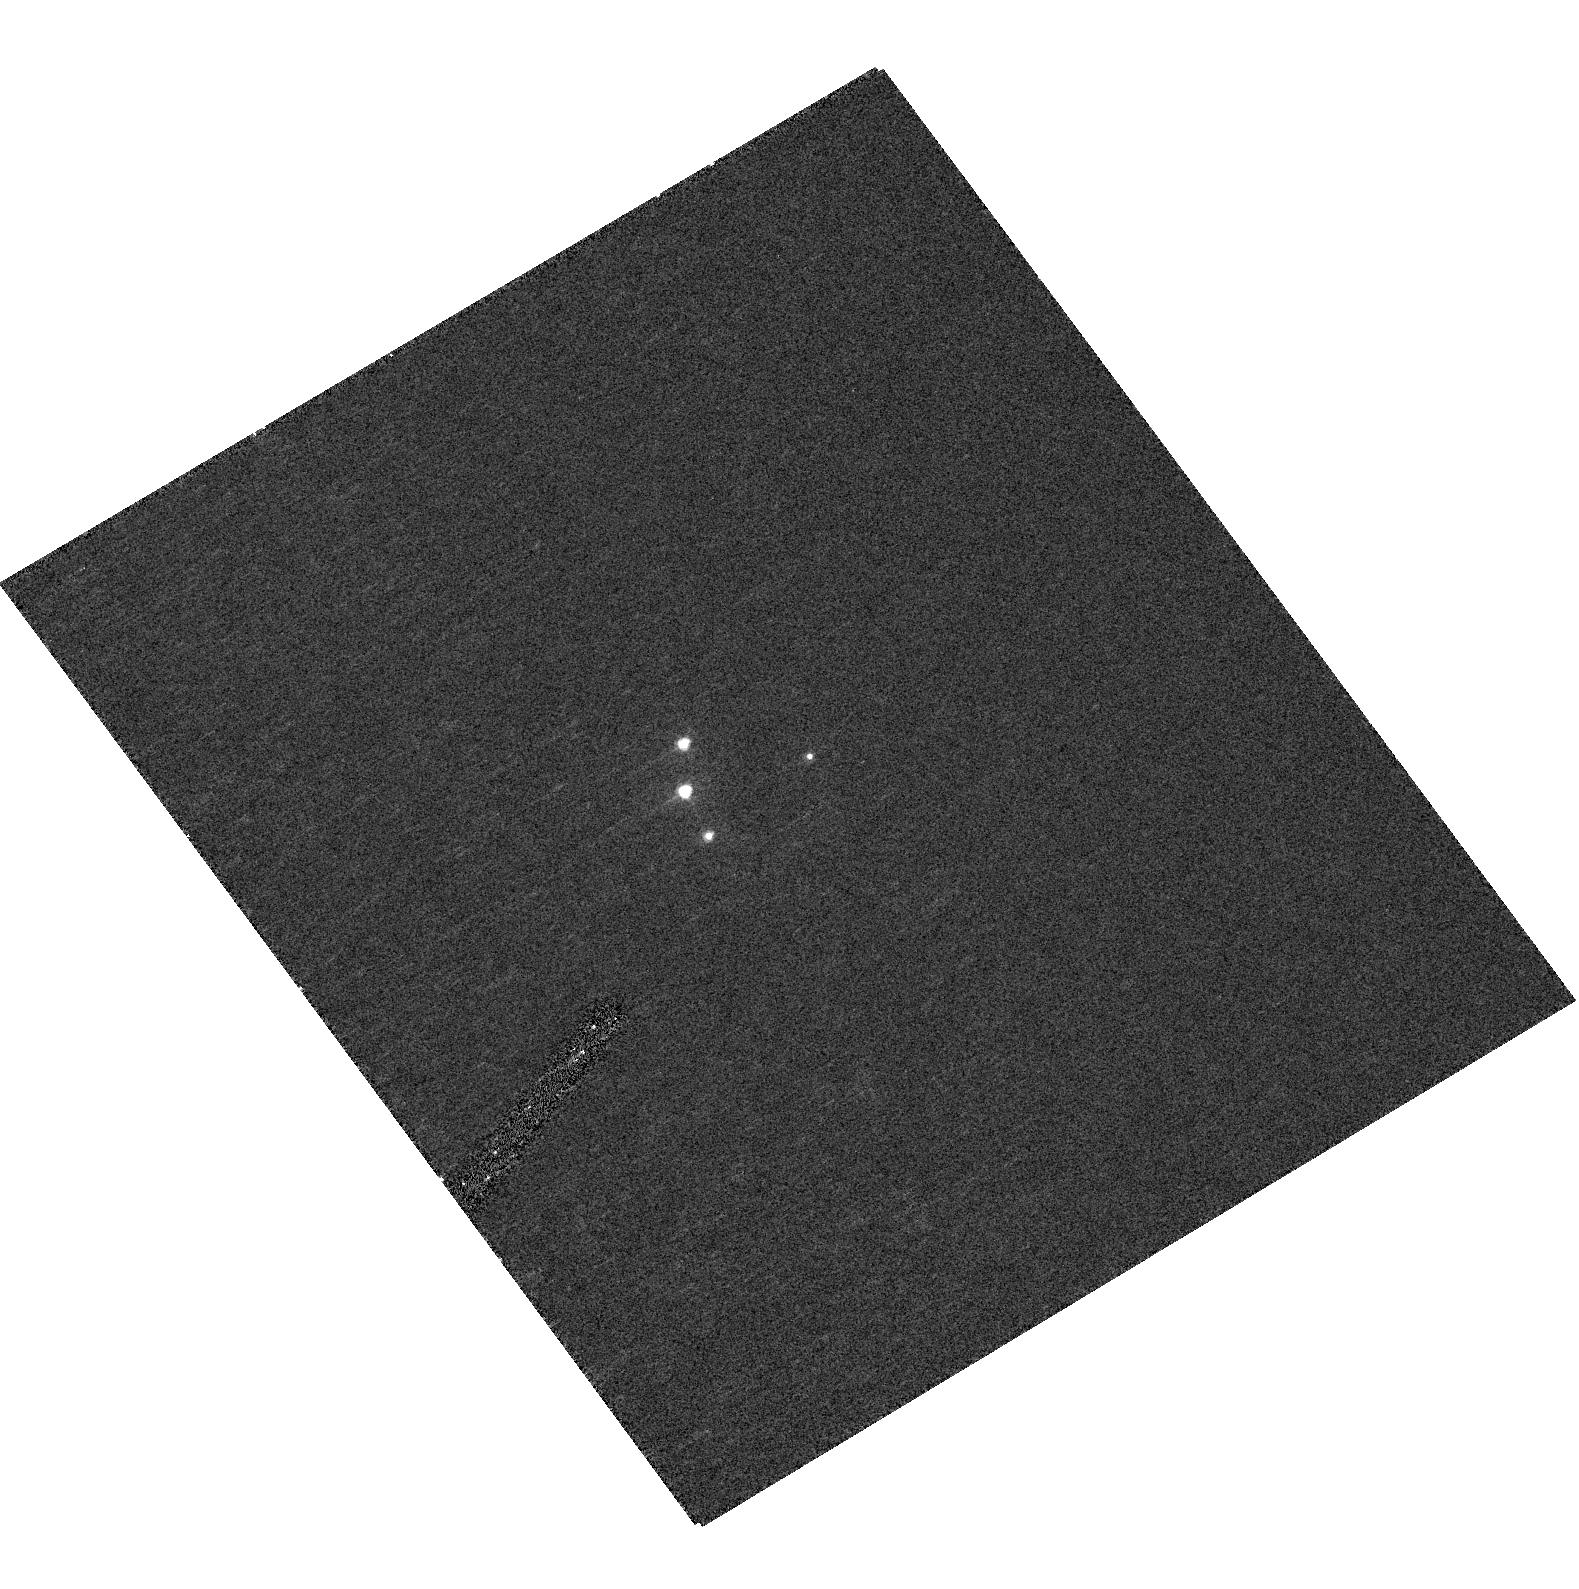
Target: RXJ1131-1231
Instrument: ACS/HRC
Filter: F330W
Exposure: 13 min
Observation ID: hst_11011_02_acs_hrc_f330w_j9tx02

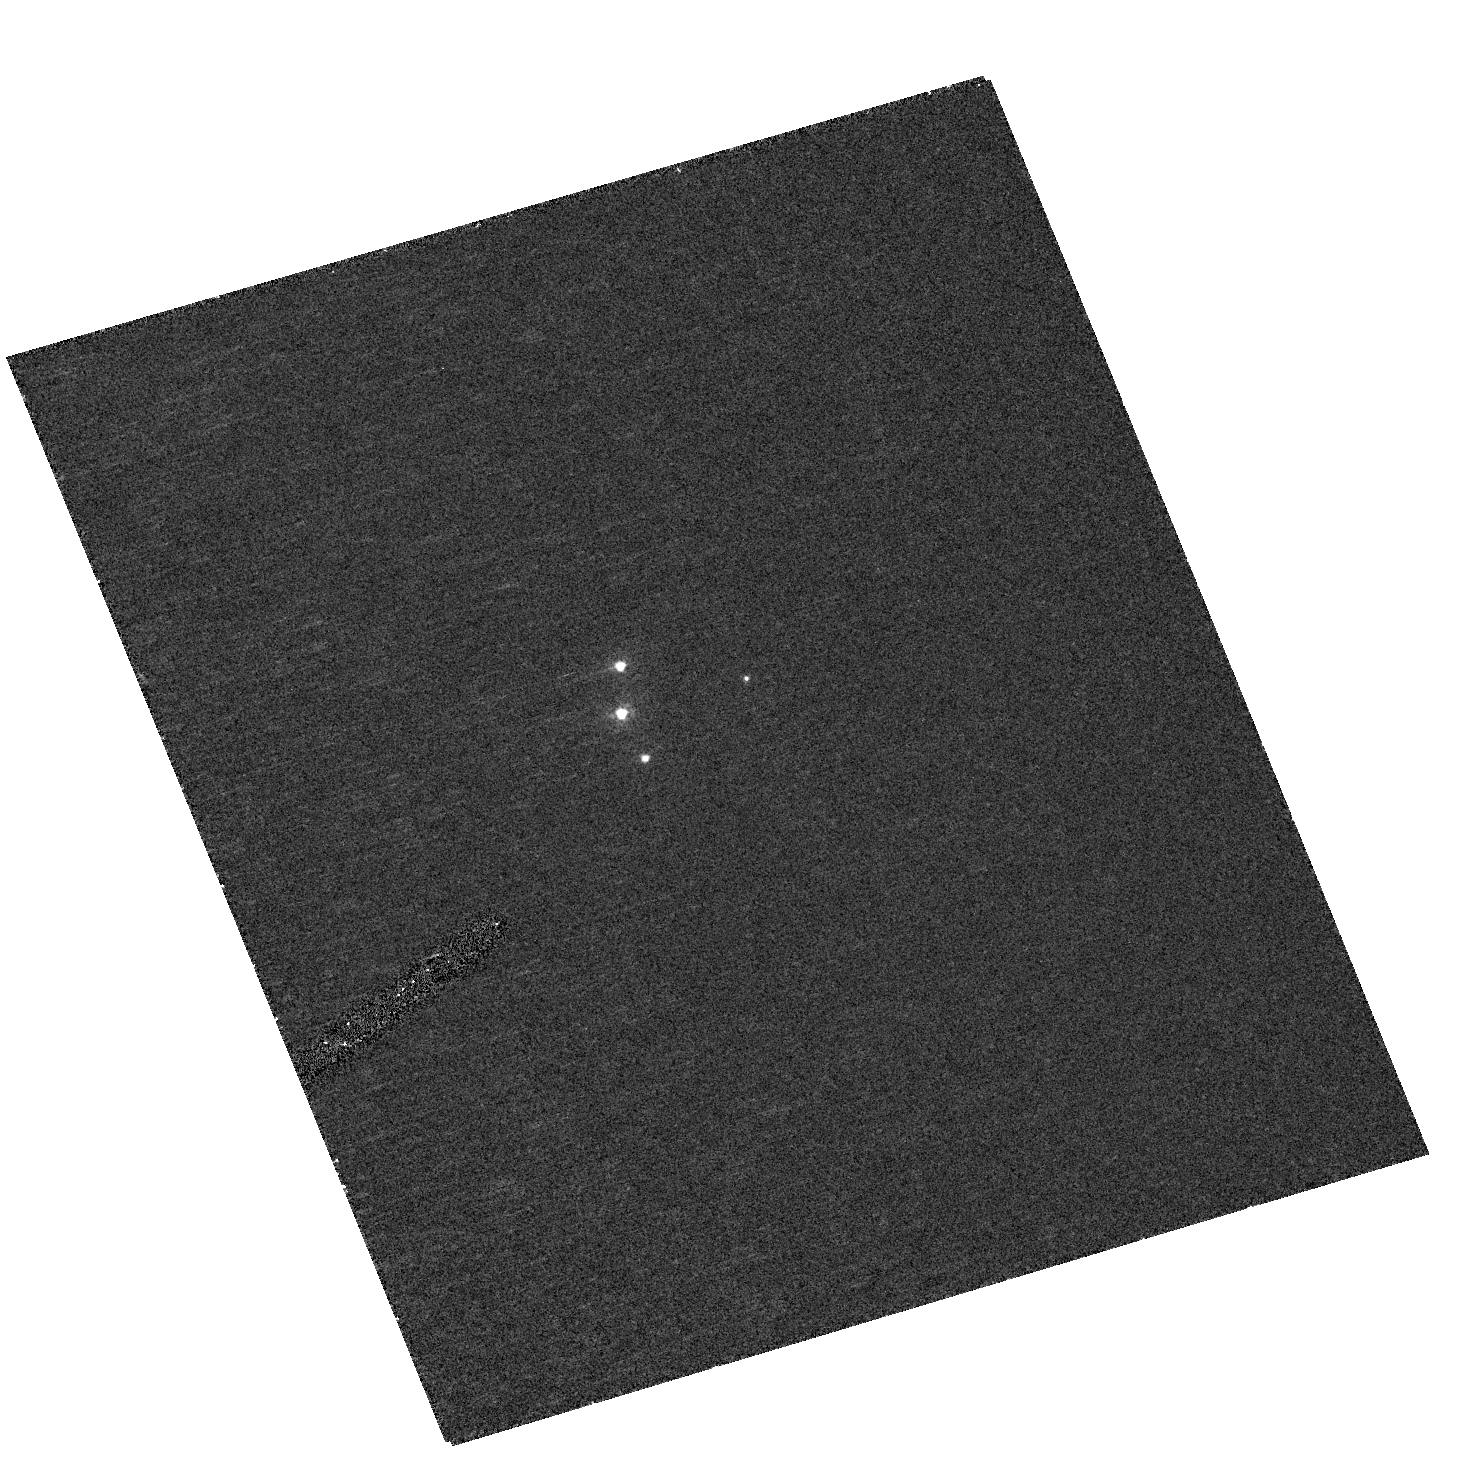
Target: RXJ1131-1231
Instrument: ACS/HRC
Filter: F220W
Exposure: 24 min
Observation ID: hst_11011_01_acs_hrc_f220w_j9tx01

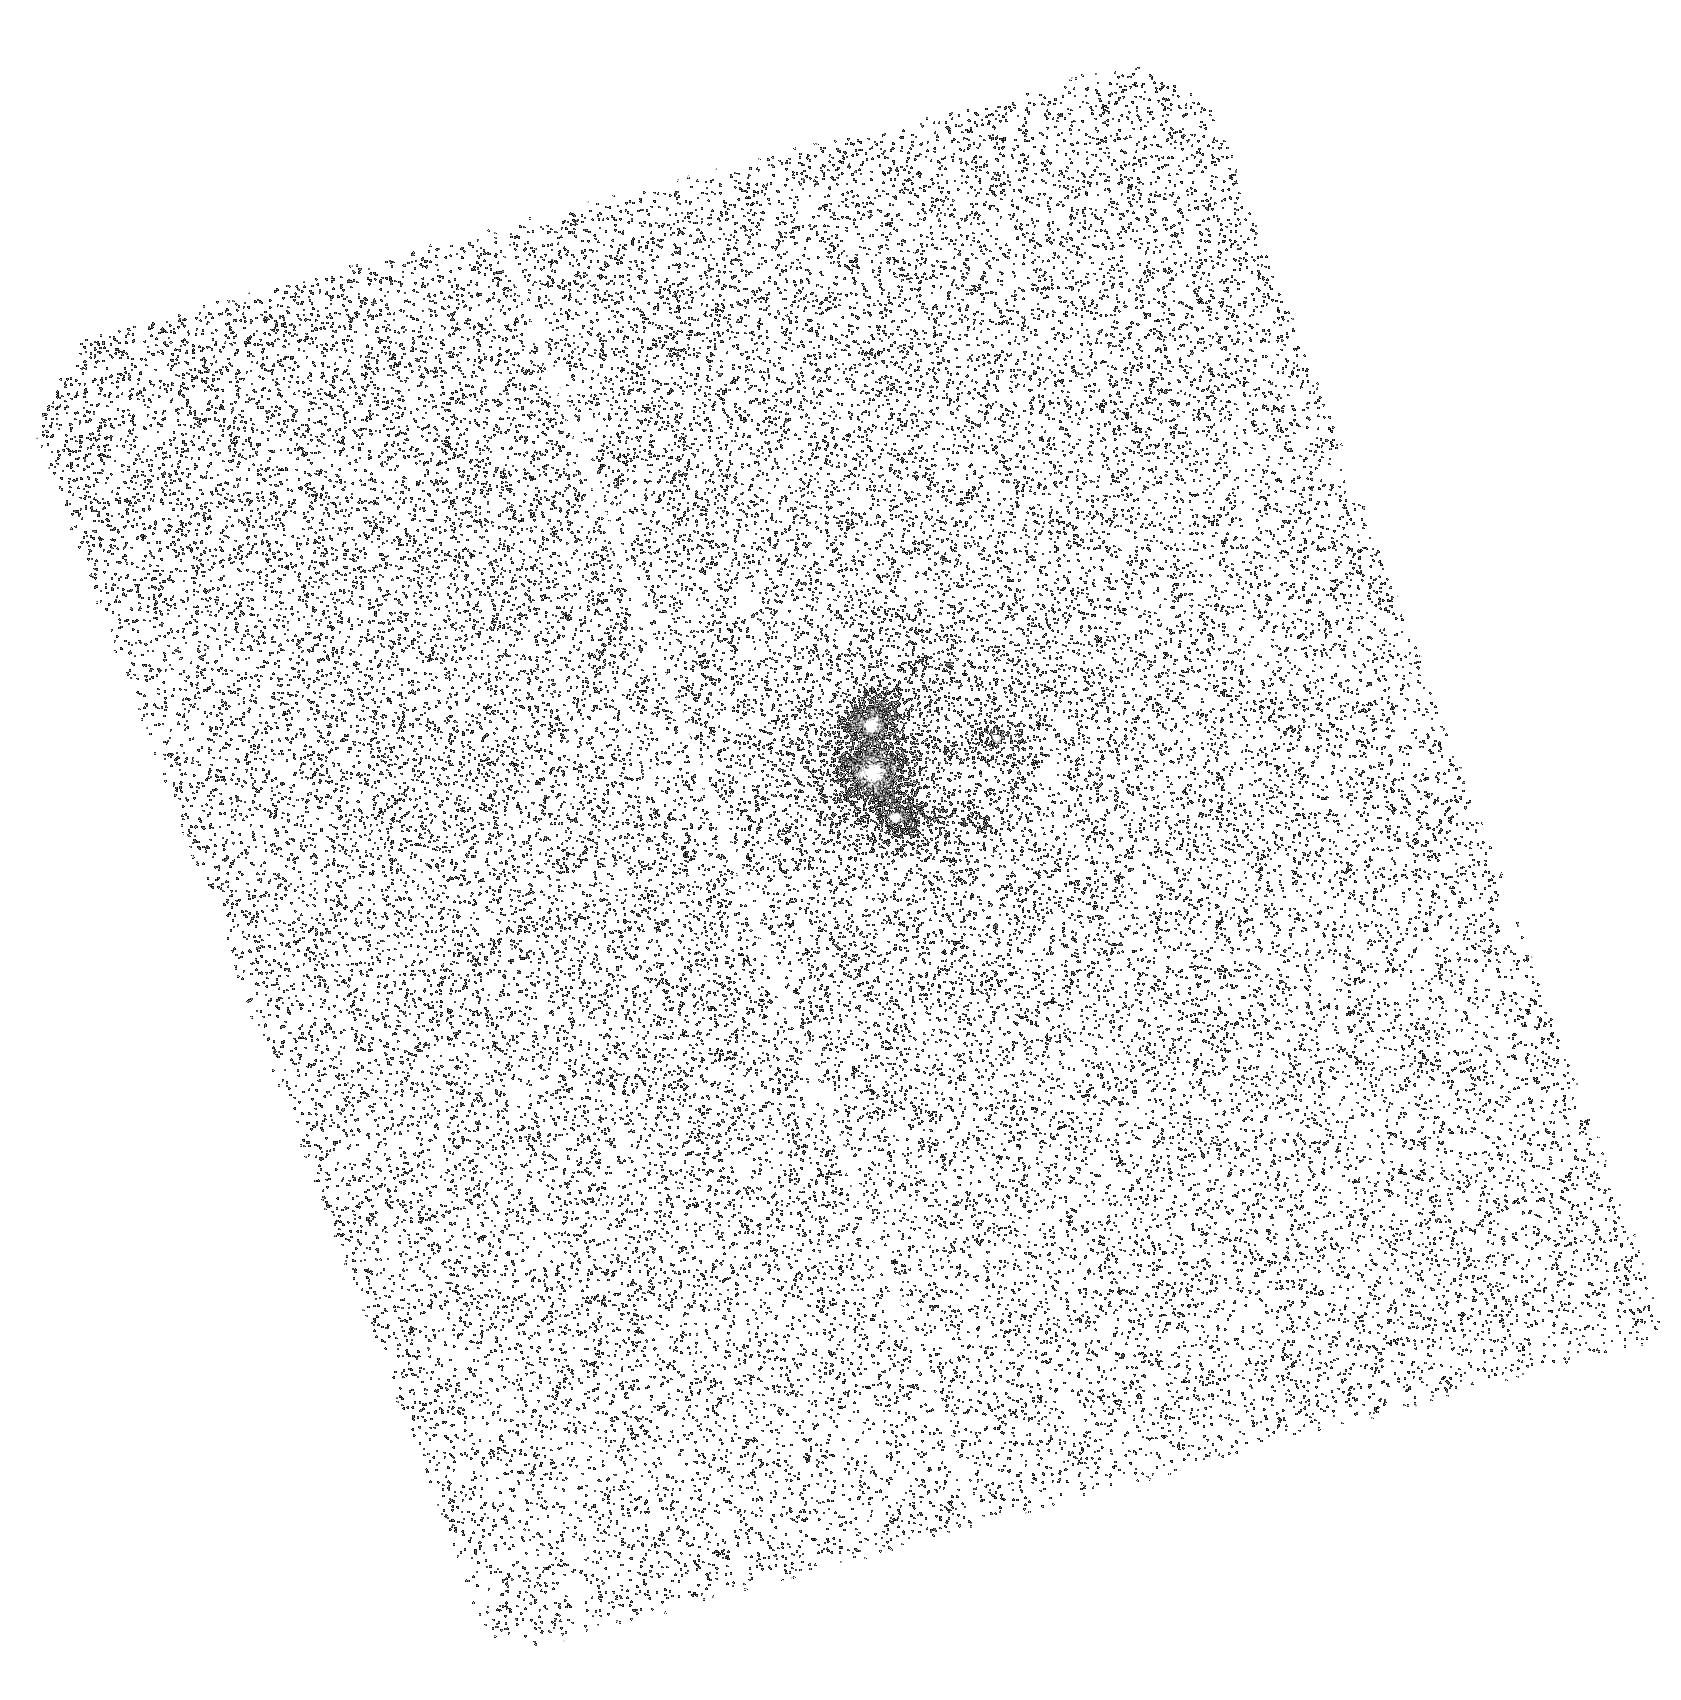
Target: RXJ1131-1231
Instrument: ACS/SBC
Filter: F165LP
Exposure: 42 min
Observation ID: hst_11011_04_acs_sbc_f165lp_j9tx04

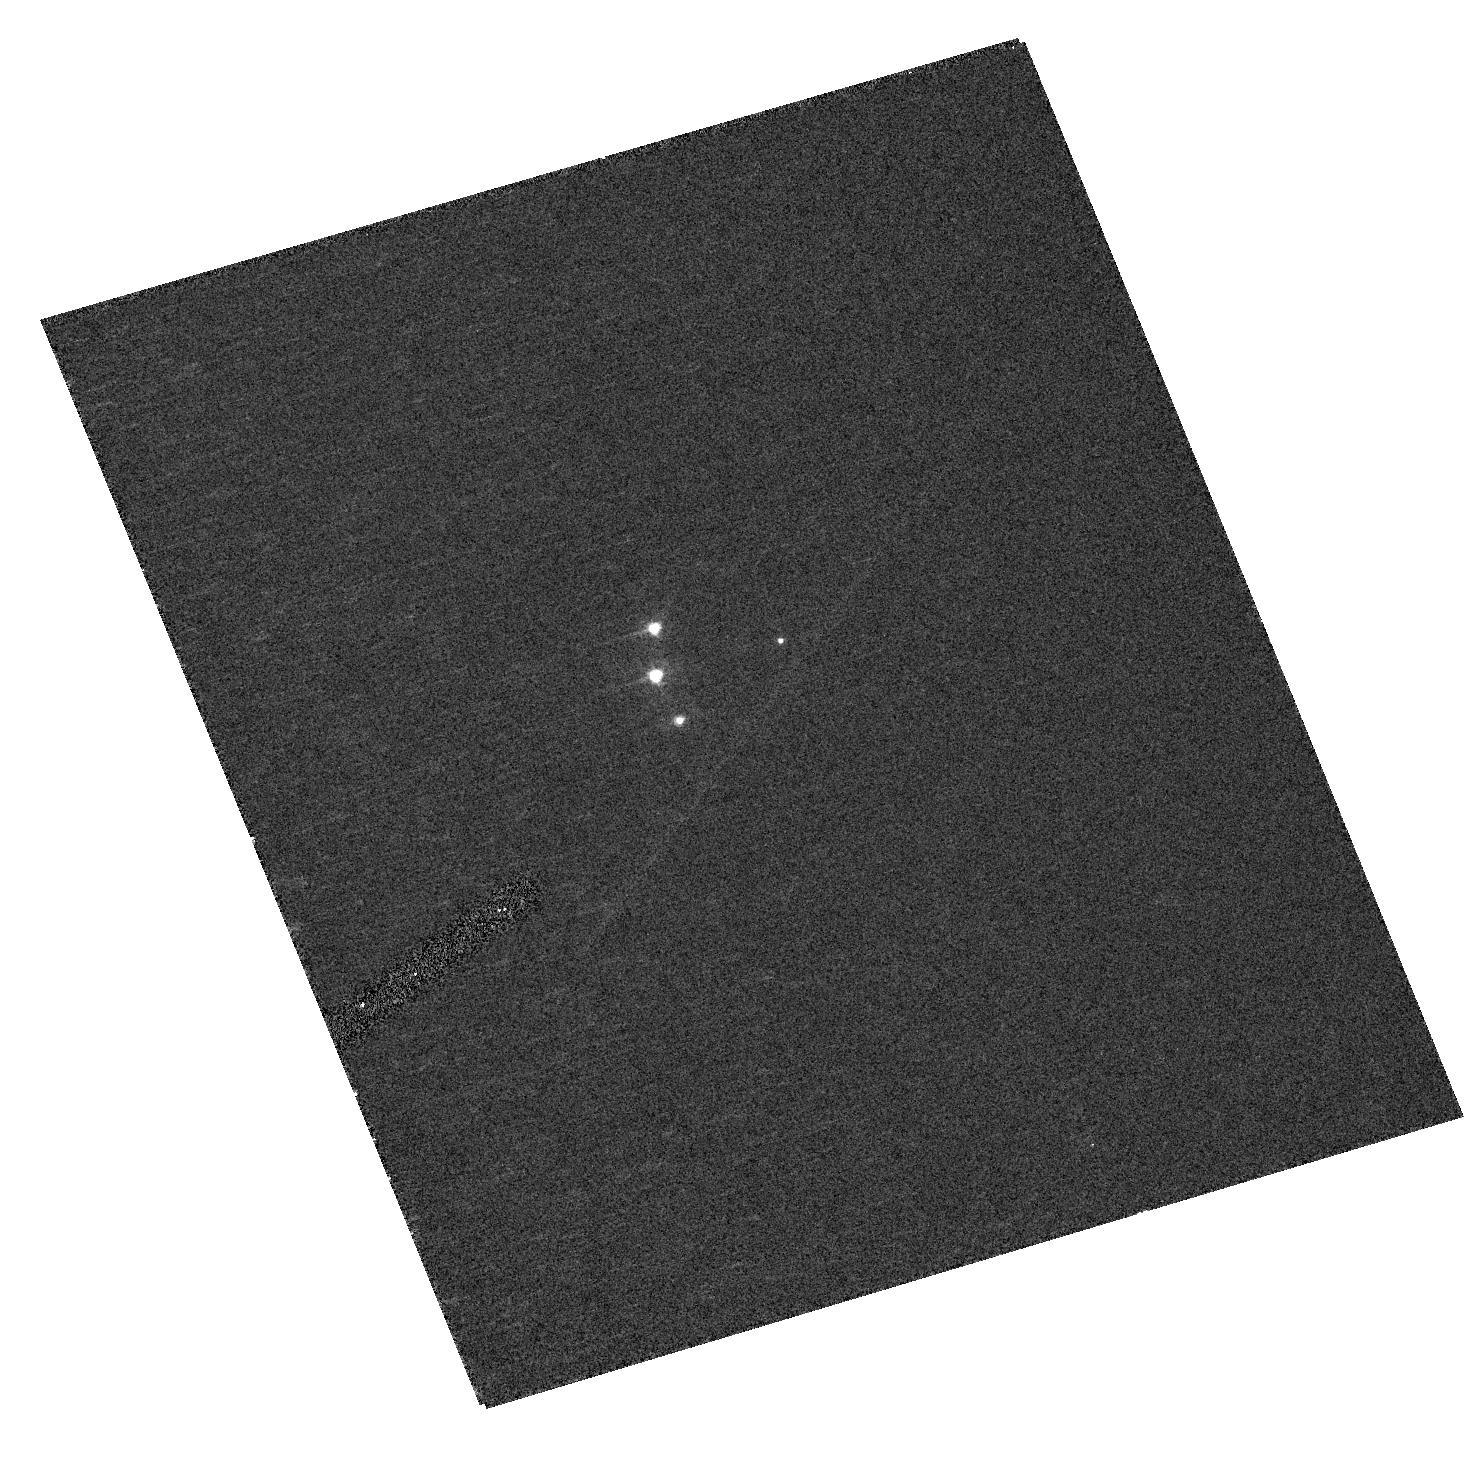
Target: RXJ1131-1231
Instrument: ACS/HRC
Filter: F330W
Exposure: 13 min
Observation ID: hst_11011_01_acs_hrc_f330w_j9tx01

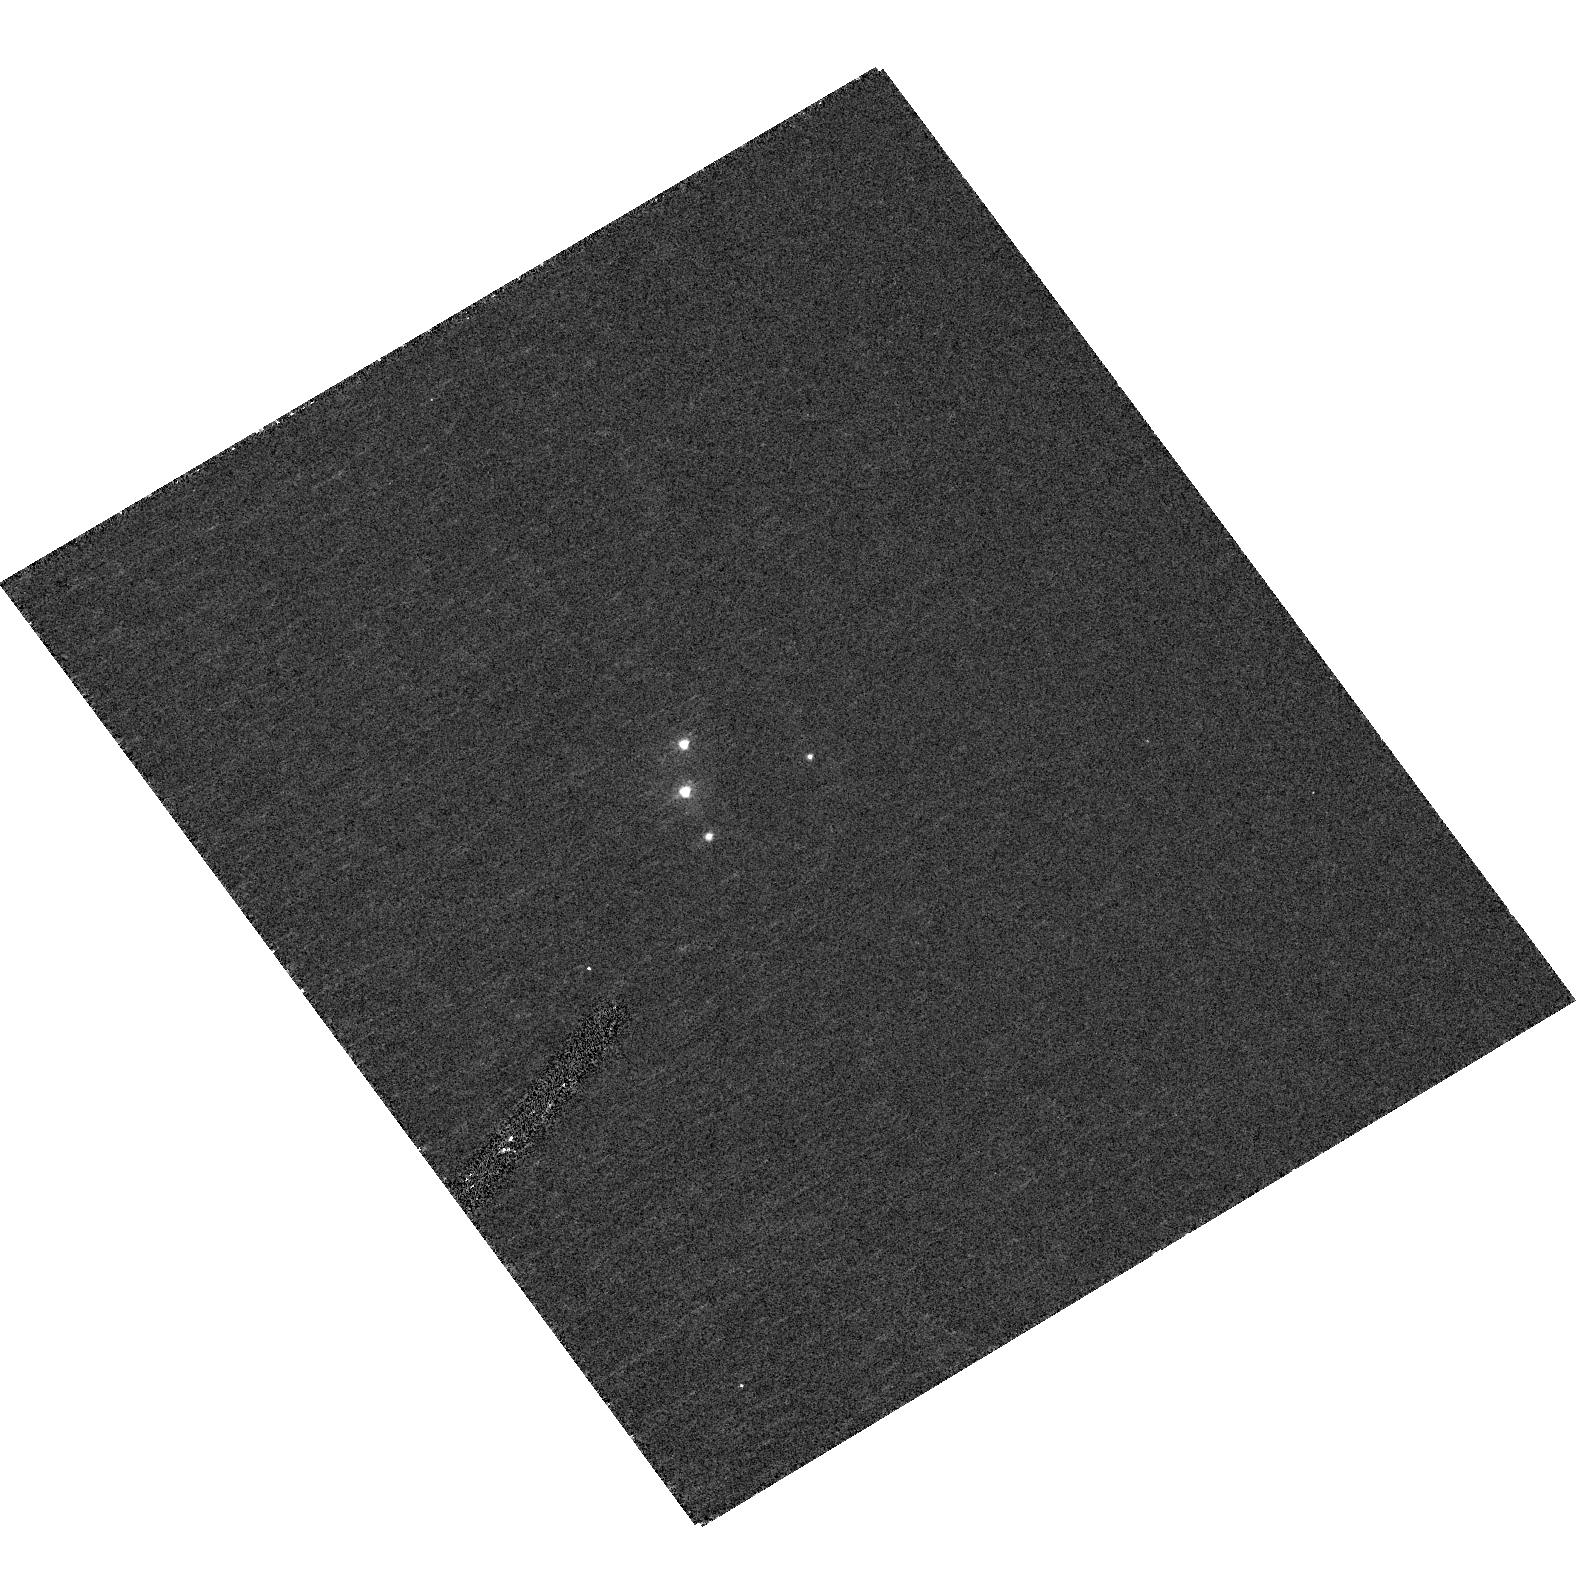
Target: RXJ1131-1231
Instrument: ACS/HRC
Filter: F220W
Exposure: 24 min
Observation ID: hst_11011_02_acs_hrc_f220w_j9tx02

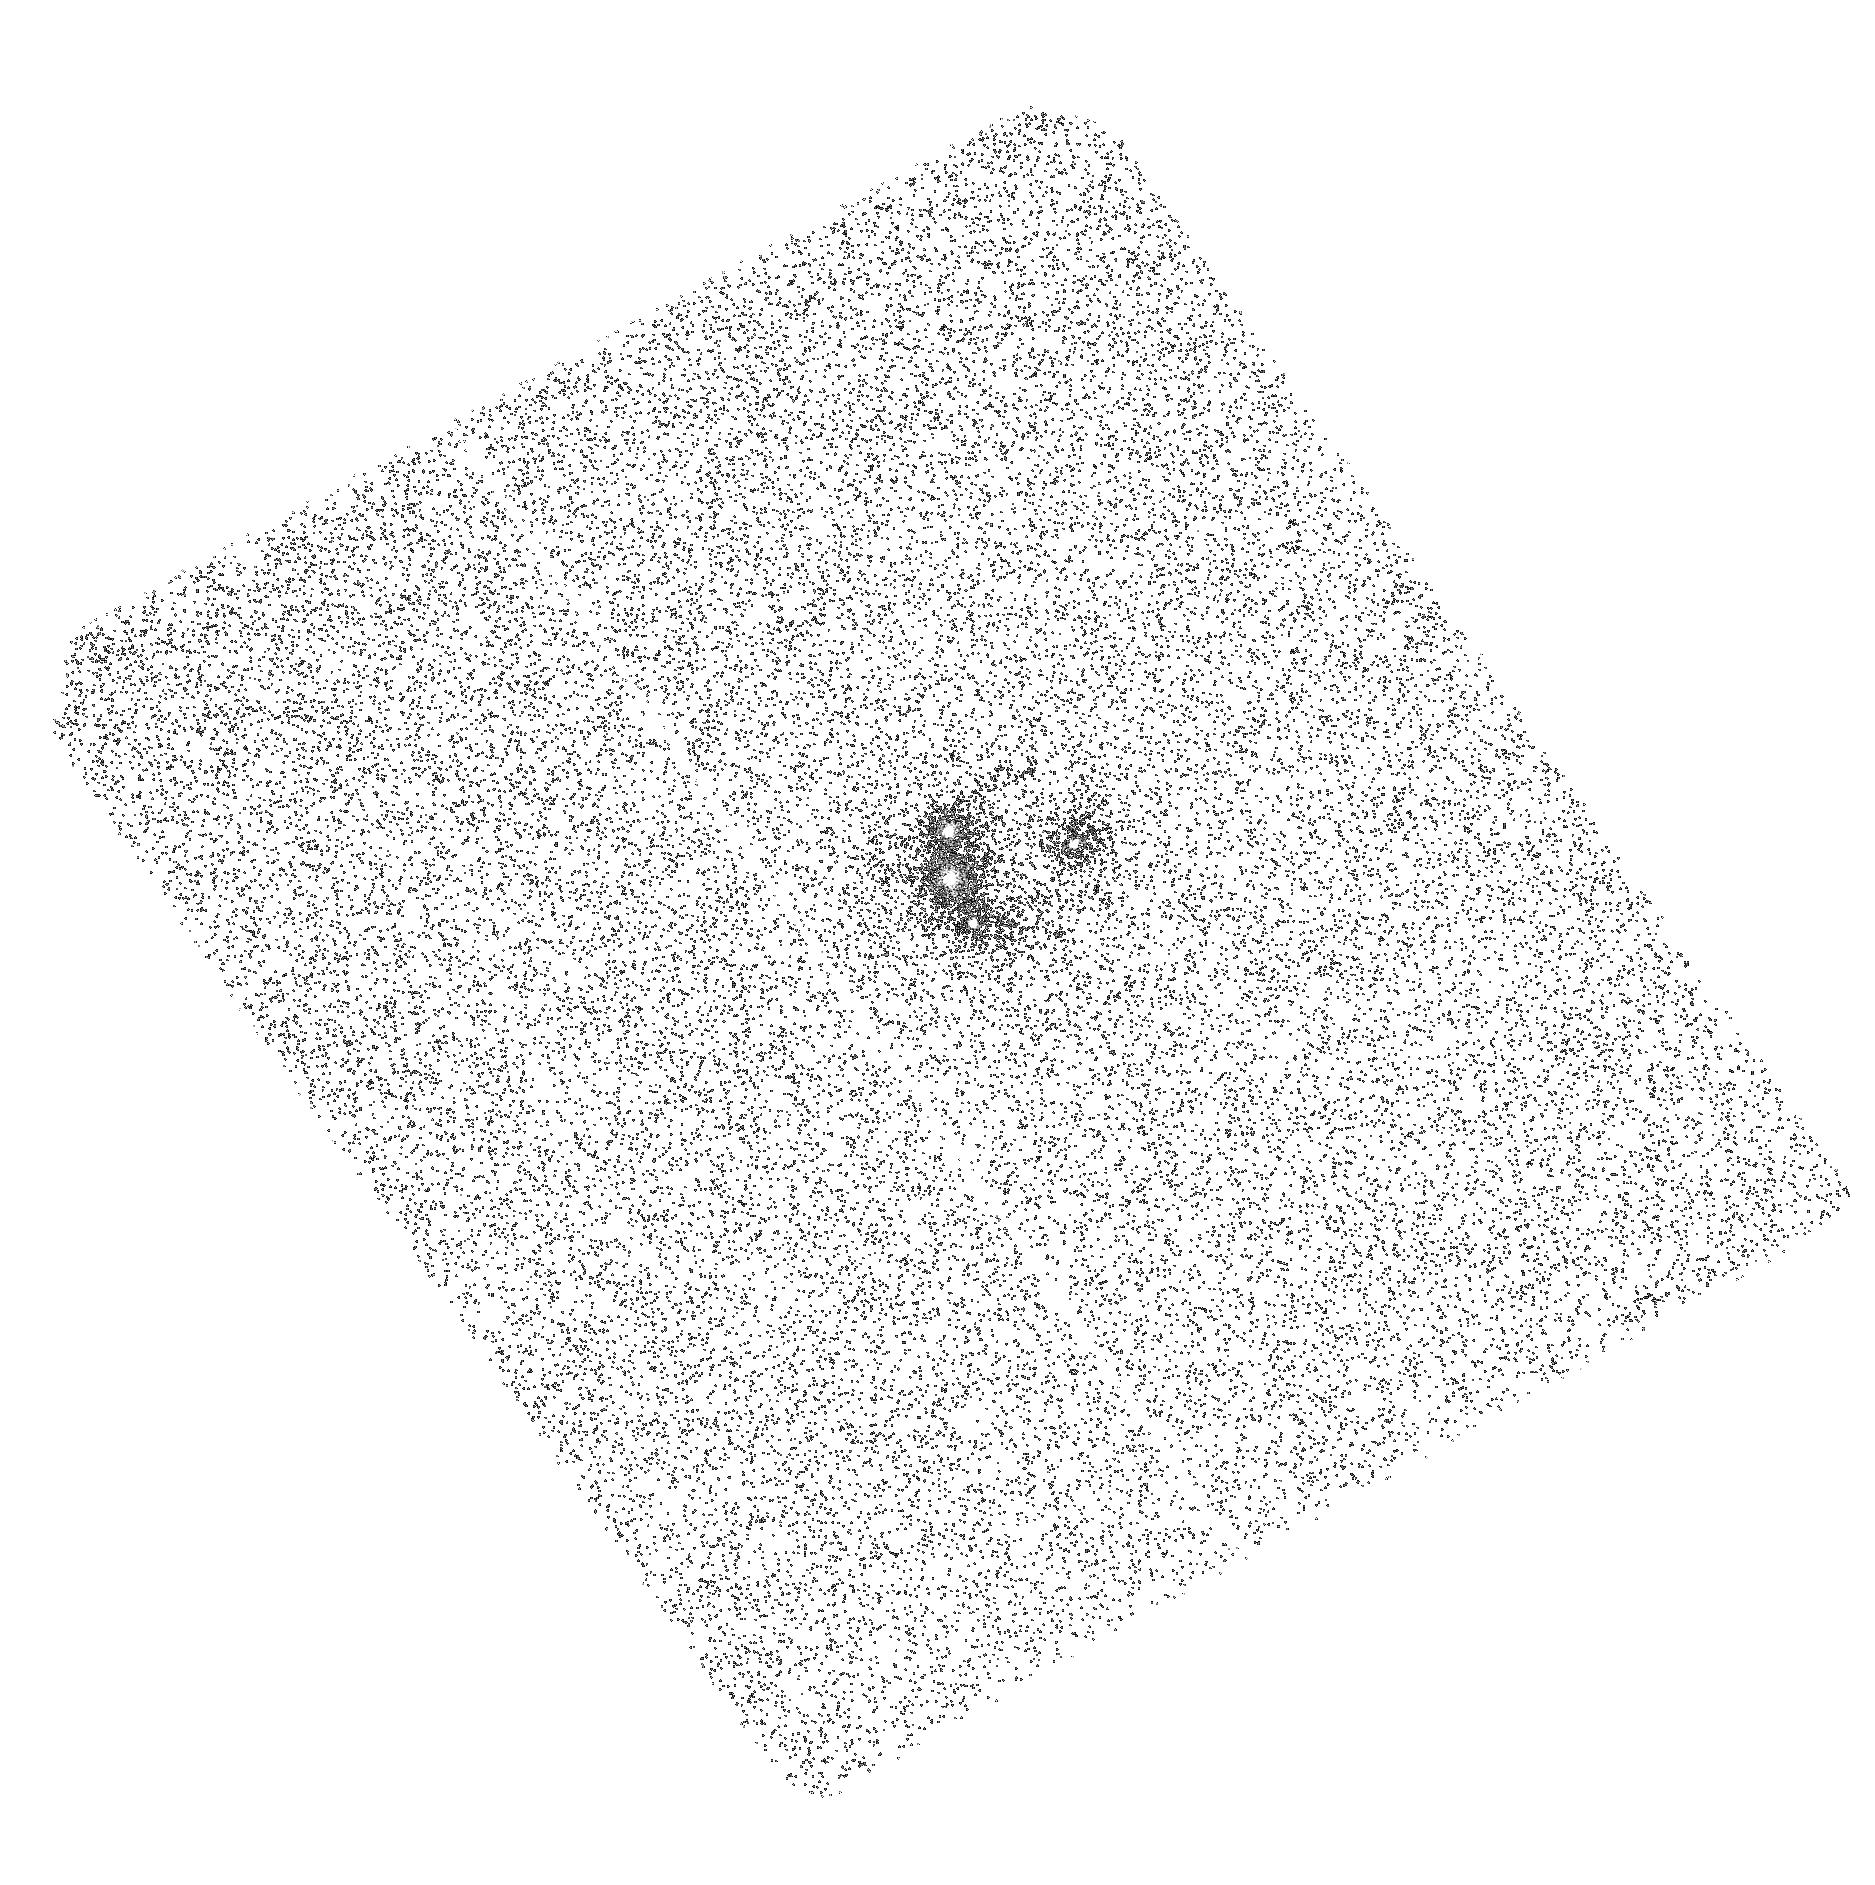
Target: RXJ1131-1231
Instrument: ACS/SBC
Filter: F165LP
Exposure: 42 min
Observation ID: hst_11011_05_acs_sbc_f165lp_j9tx05

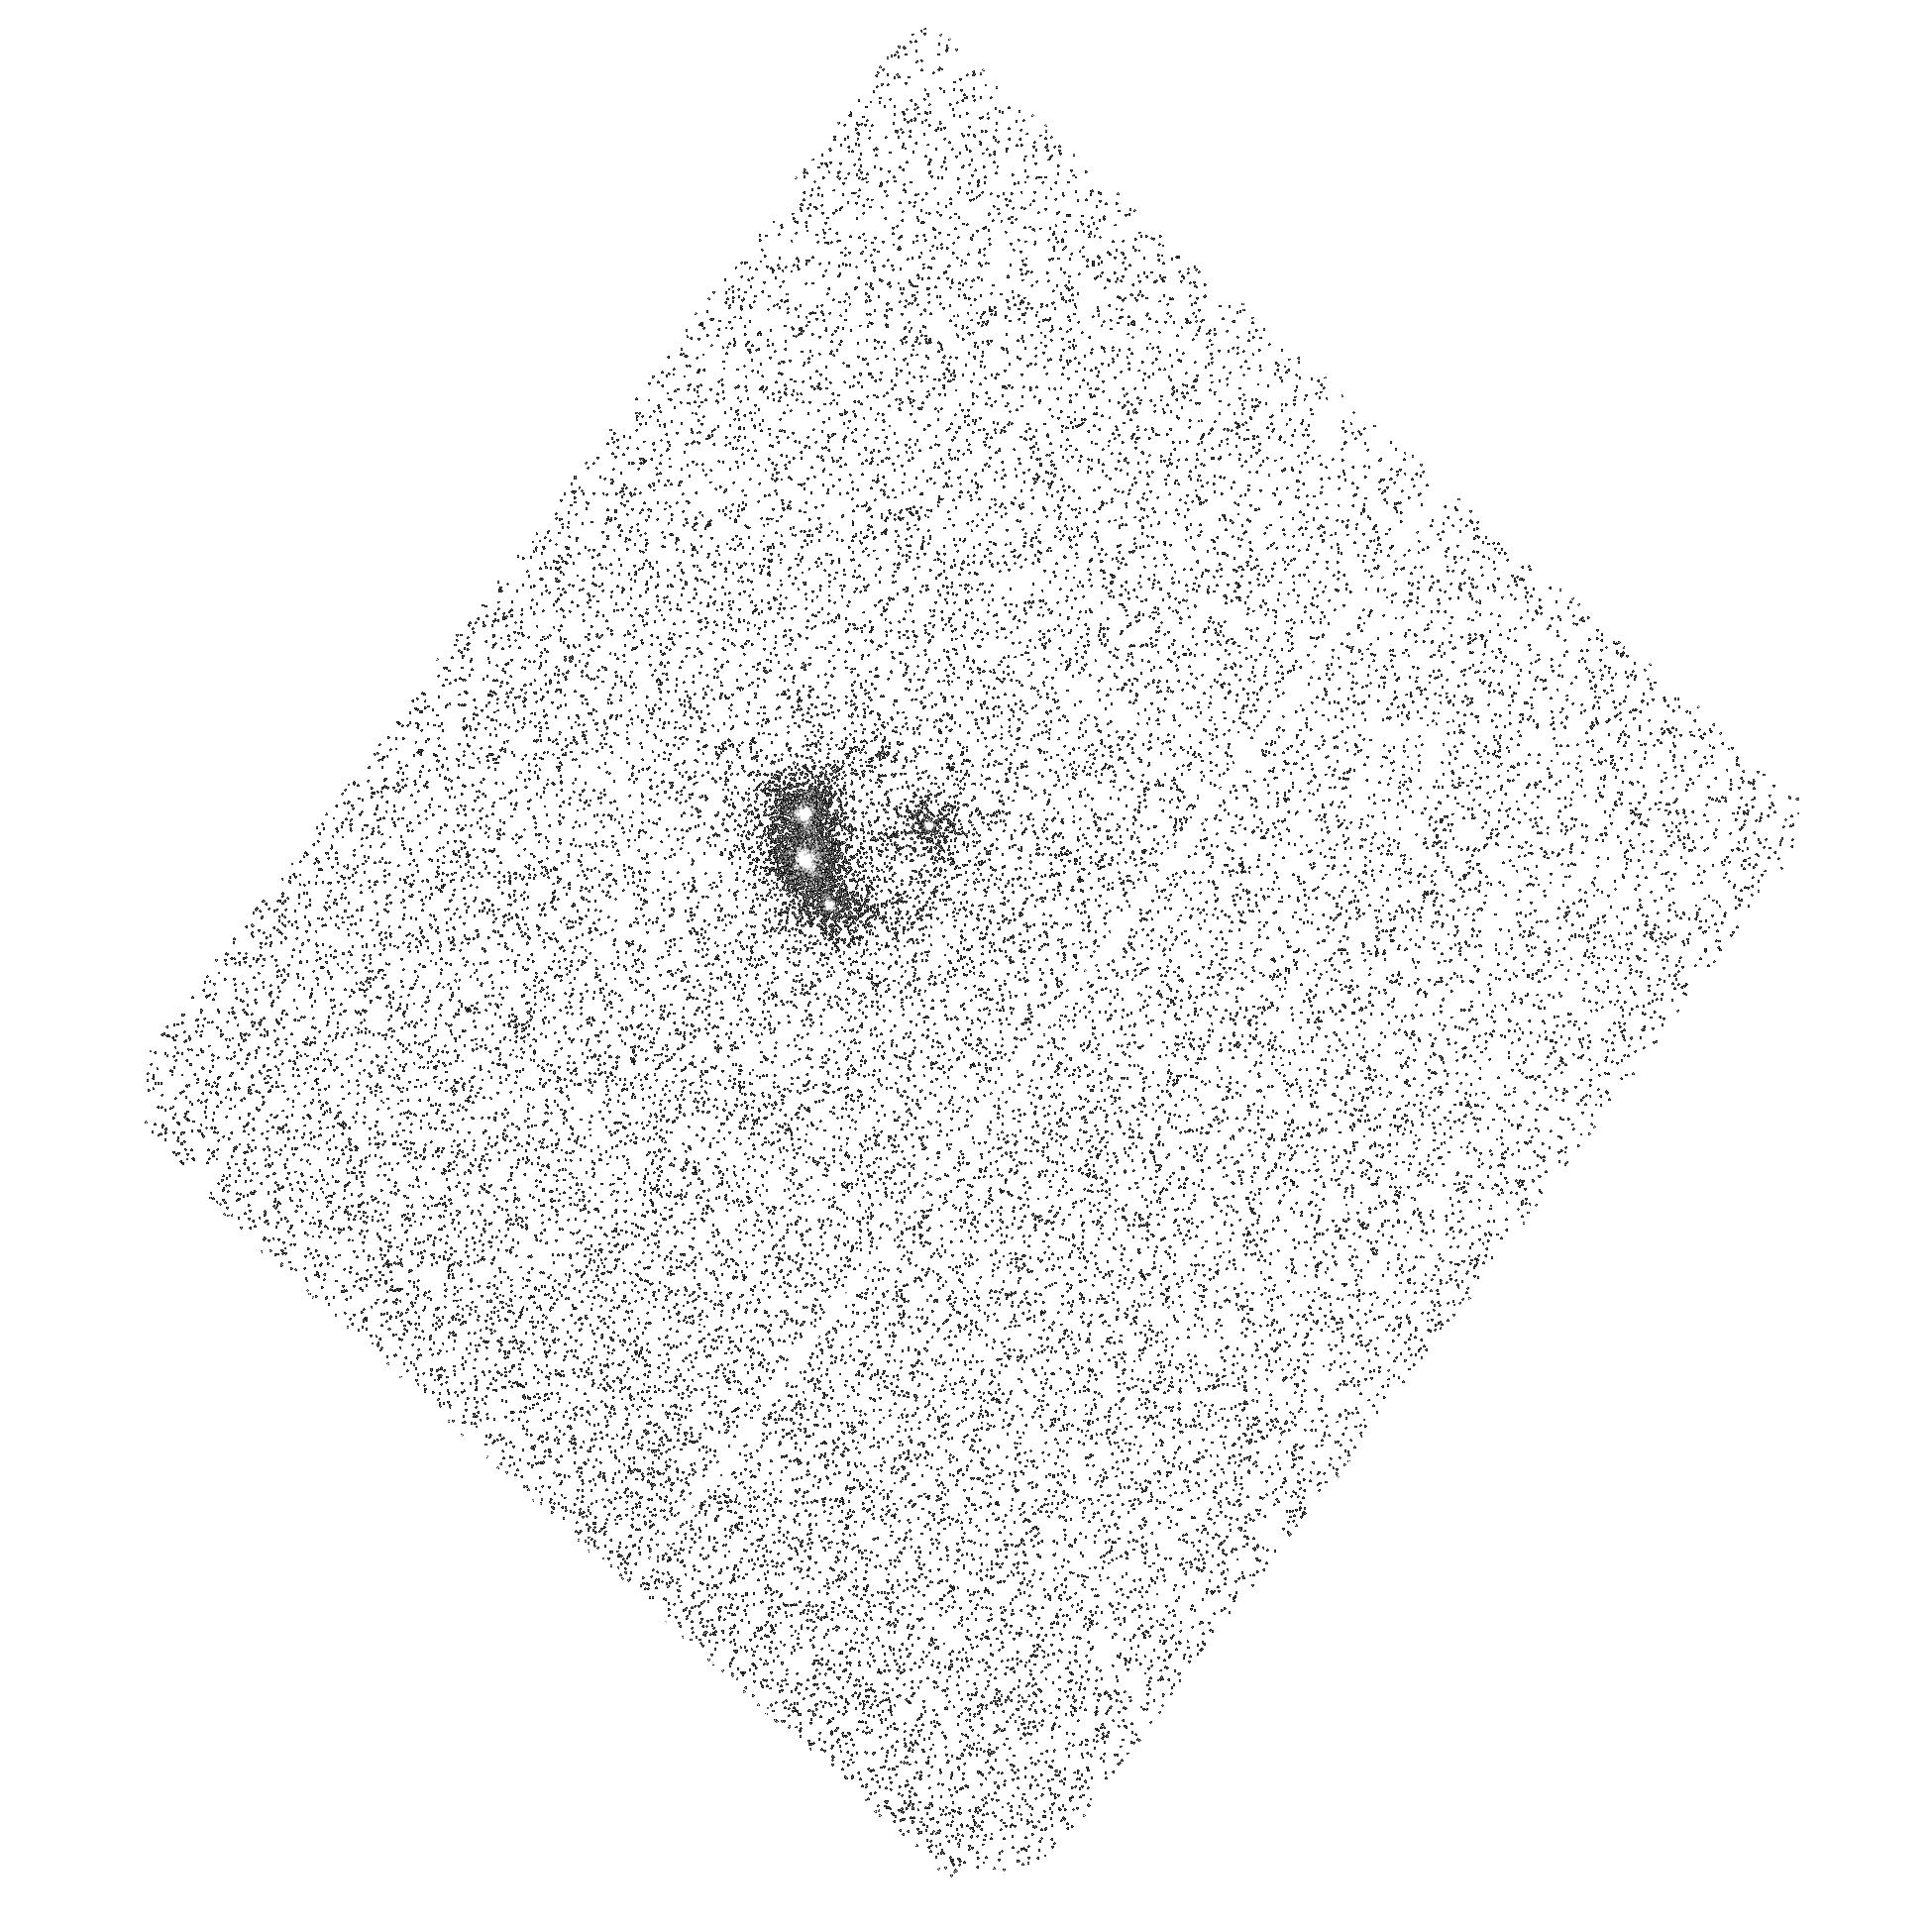
Target: RXJ1131-1231
Instrument: ACS/SBC
Filter: F165LP
Exposure: 42 min
Observation ID: hst_11011_03_acs_sbc_f165lp_j9tx03

Dissecting An Accretion Disk (PI: Kochanek, Chris S.)

We will use 5 epochs of CXO and HST imaging to determine the X-ray and UV size of the accretion disk of the lensed quasar RXJ1131--1231 using microlensing. Based on preliminary data, we find that the X-ray source is roughly 1/10 the size of the accretion disk in the rest-frame B-band. The new observations will significantly reduce the uncertainties in this estimate, provide a comparison between the size of the X-ray source and the size of the accretion disk in the rest frame ultraviolet, and have the signal-to-noise ratio necessary to begin examining the size of the hard and soft-band X-ray emission regions separately. The results will quantitatively test accretion disk theory and X-ray emission mechanisms.